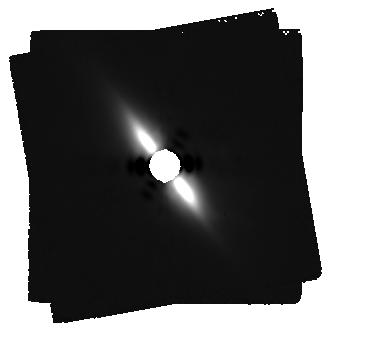
Target: BETA-PIC. Instrument: MIRI/CORON. Filter: F2300C+LYOT_2300. Exposure: 60 min. Observation ID: jw01411-c1008_t001_miri_f2300c-masklyot

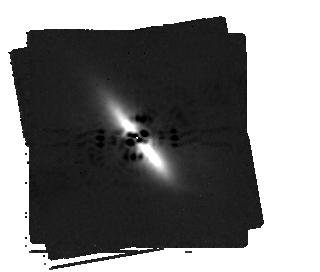
Target: BETA-PIC. Instrument: MIRI/CORON. Filter: F1550C+4QPM_1550. Exposure: 44 min. Observation ID: jw01411-c1009_t001_miri_f1550c-mask1550

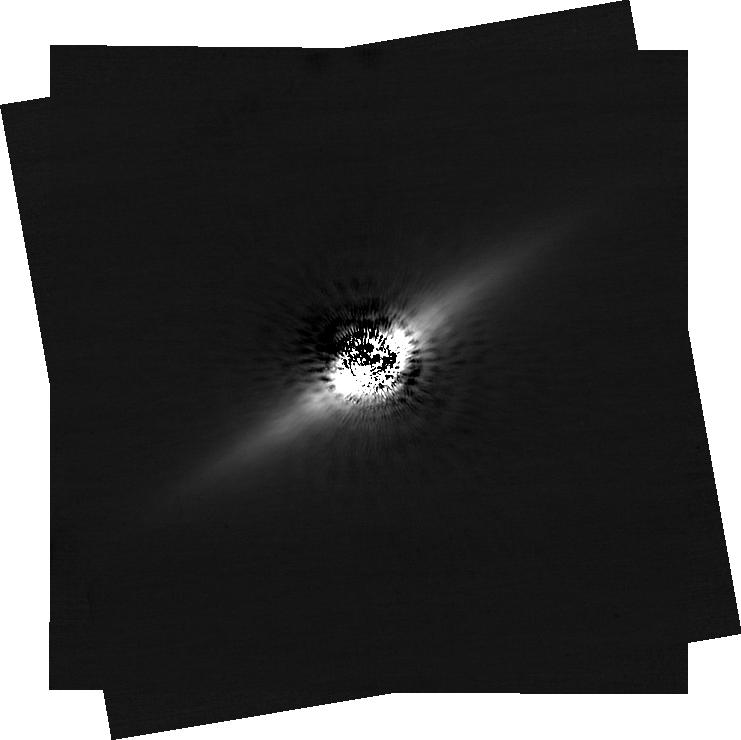
Target: BETA-PIC. Instrument: NIRCAM/CORON. Filter: F182M+MASKRND. Exposure: 50 min. Observation ID: jw01411-c1011_t001_nircam_f182m-maskrnd-sub640a210r

Coronagraphy of the Debris Disk Archetype Beta Pictoris (PI: Stark, Chris)

The famous debris disk around Beta Pic was the first circumstellar disk to be spatially resolved. Each successive generation of observations since then has delivered new insights into its complex structure, the physical composition of its constituent dust particles, and the physical processes that shape the disk. As one of the brightest and largest disks on the sky it remains a compelling target for detailed investigations at unprecedented sensitivities with JWST. We will observe Beta Pictoris using both the NIRCam and MIRI coronagraphs to cover the wavelength range 1.8 – 23 microns. NIRCam’s F182M, F210M, F250M, F300M, F335M and F444W filters are sensitive to the presence of water and CO ices and organic tholins to allow characterization of disk composition and spatial variations. MIRI 15 and 23 micron coronagraphy will probe the warm inner asteroid belt analogue and the cooler outer main disk, respectively. These observations are coordinated with other GTO programs to ensure rich and consistent data sets across many disks: The 1.8-5 micron observations using NIRCam will be taken with the same set of filters and coronagraph masks as the NIRCam GTO team’s Scattered Light Debris Disks program is using for several other disks, and our MIRI observation strategy matches that of the MIRI GTO Archetypal Debris Disk program. Furthermore spectroscopy of the Beta Pictoris disk will be obtained by MIRI science team member Christine Chen. In addition to revealing the disk in detail, our deep NIRCam F444W observations will achieve extraordinarily low detection limits to search for unknown wide-separation planetary companions, reaching well below the mass of Saturn. Note, the known planet Beta Pic b may also be observable in this program, depending on the timing of these observations relative to its orbital phase. While this program was designed originally and primarily to observe the disk, observations of Beta Pic b have become possible as a secondary goal due to the change in expected launch date.